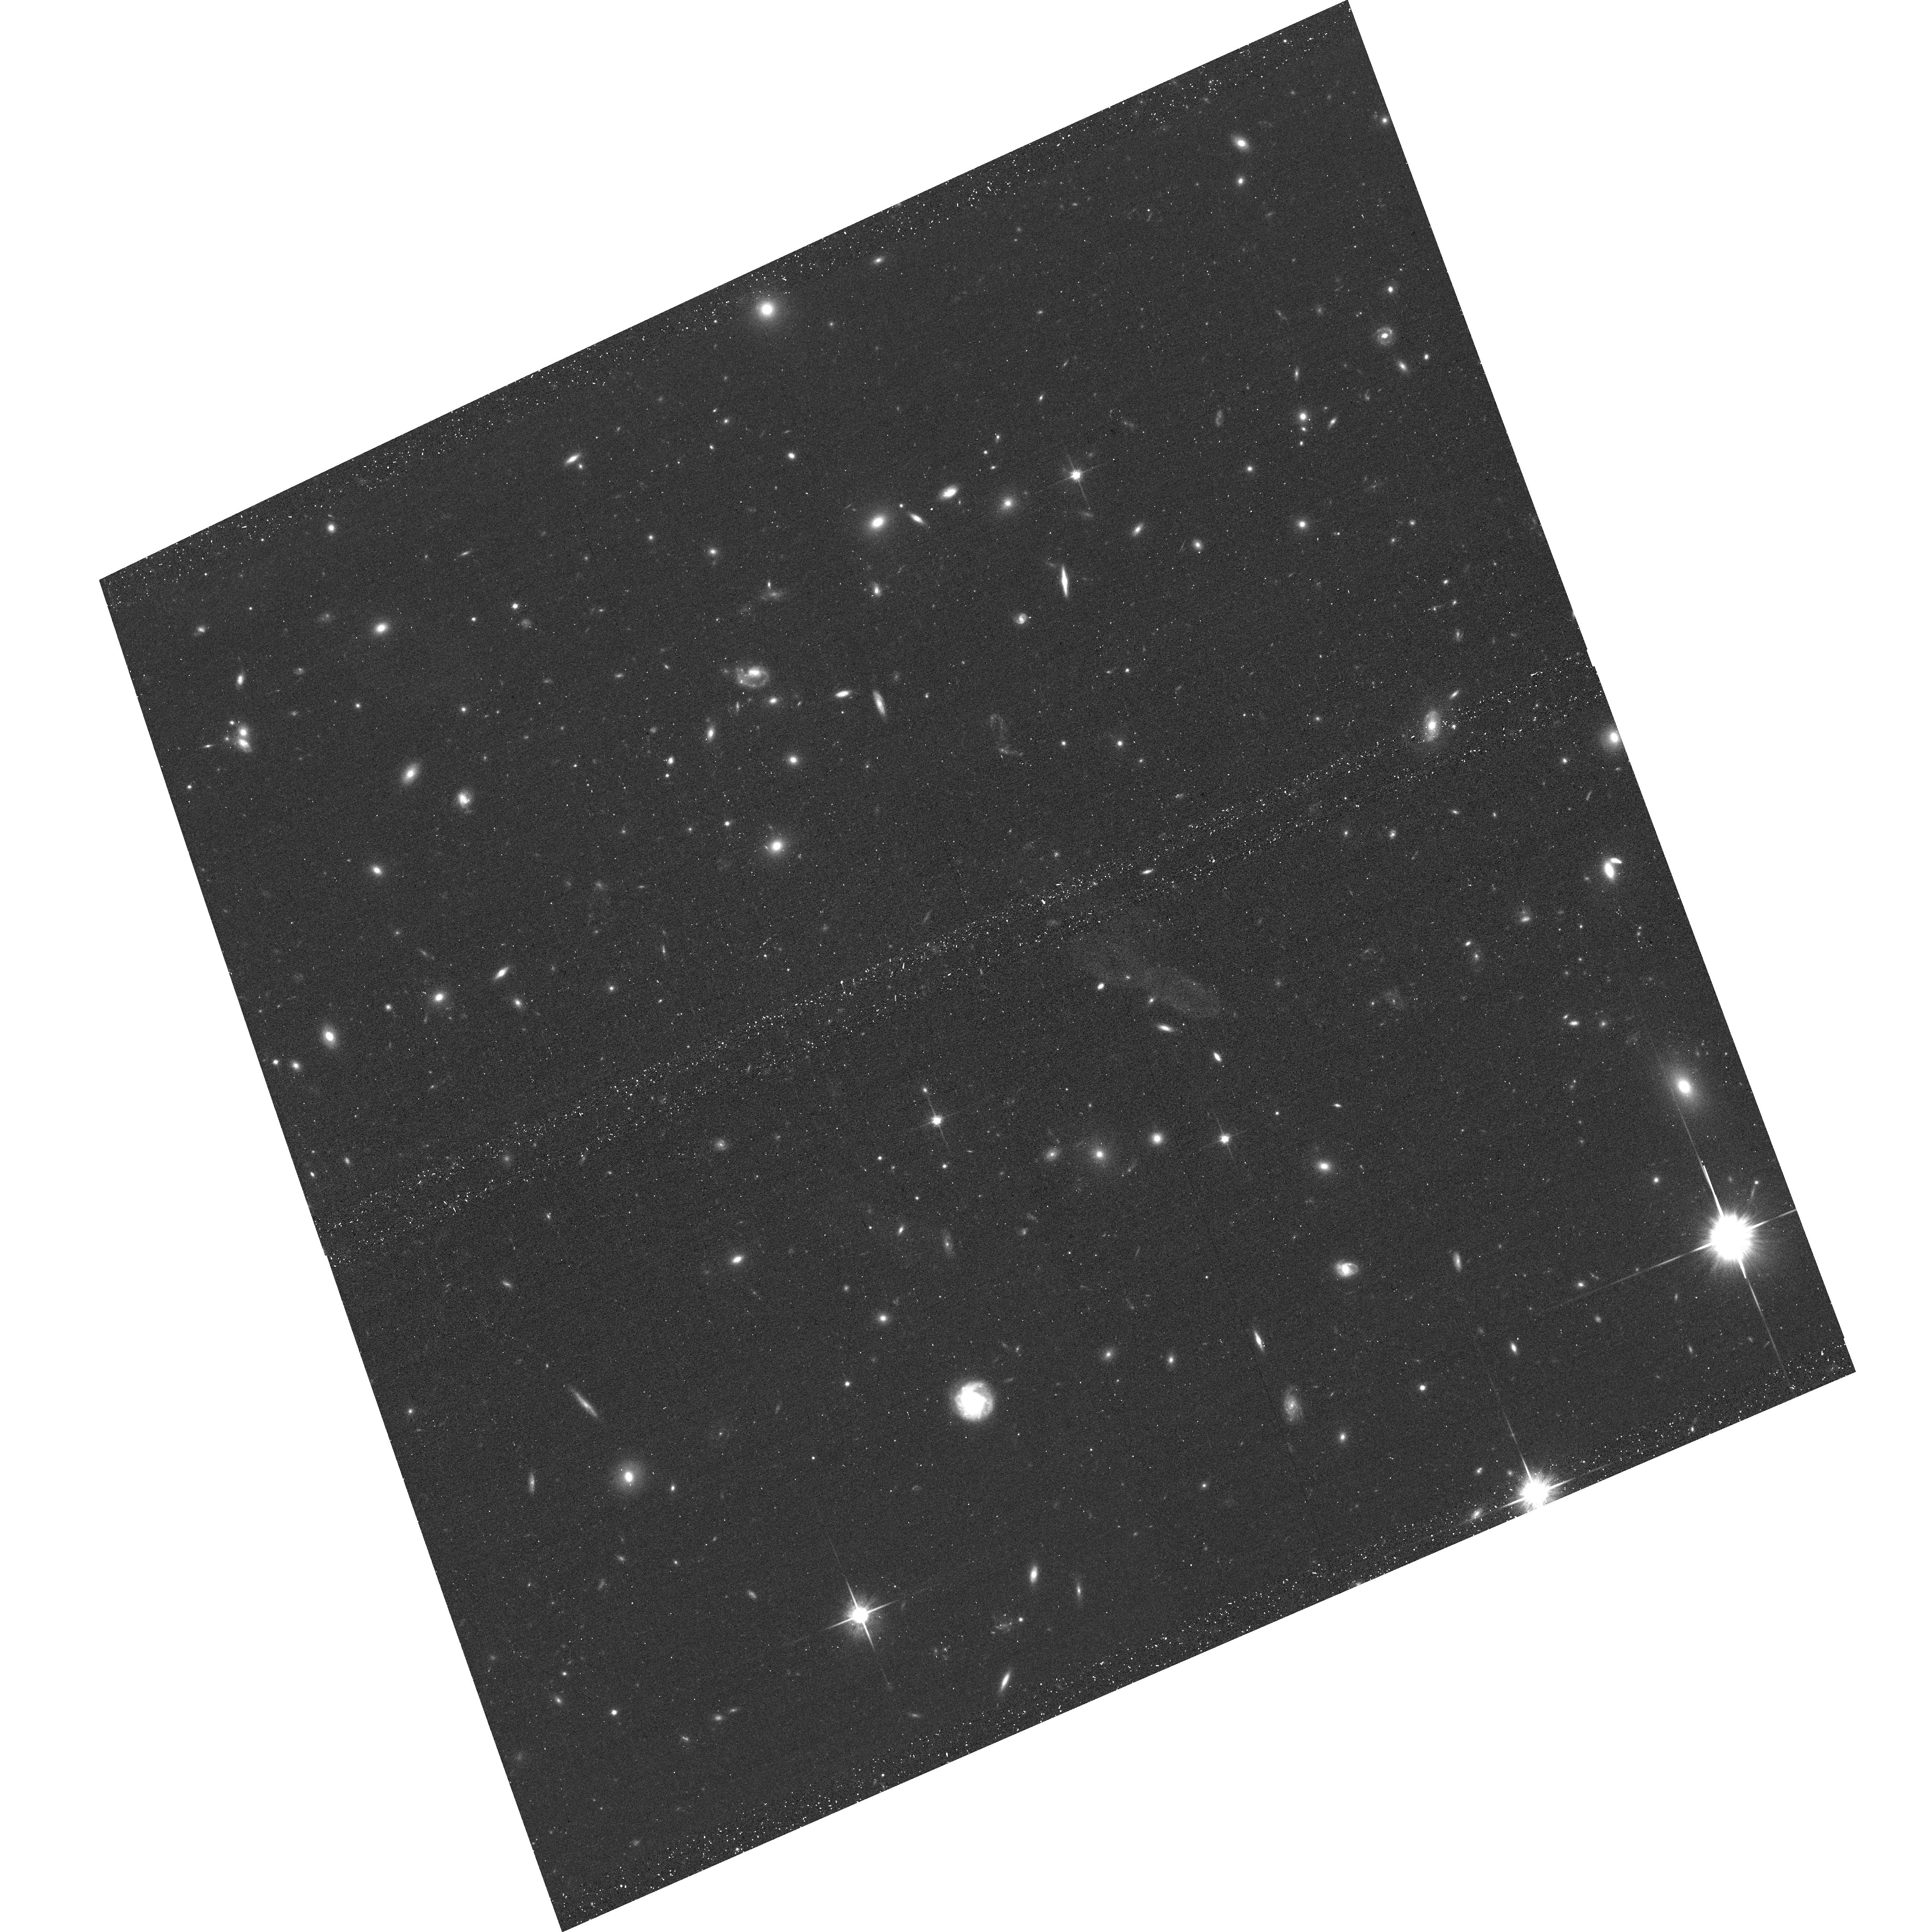
Target: field at RA 342.141°, Dec -44.574°. Instrument: ACS/WFC. Filter: F814W. Exposure: 16 min. Observation ID: hst_16757_08_acs_wfc_f814w_jeny08

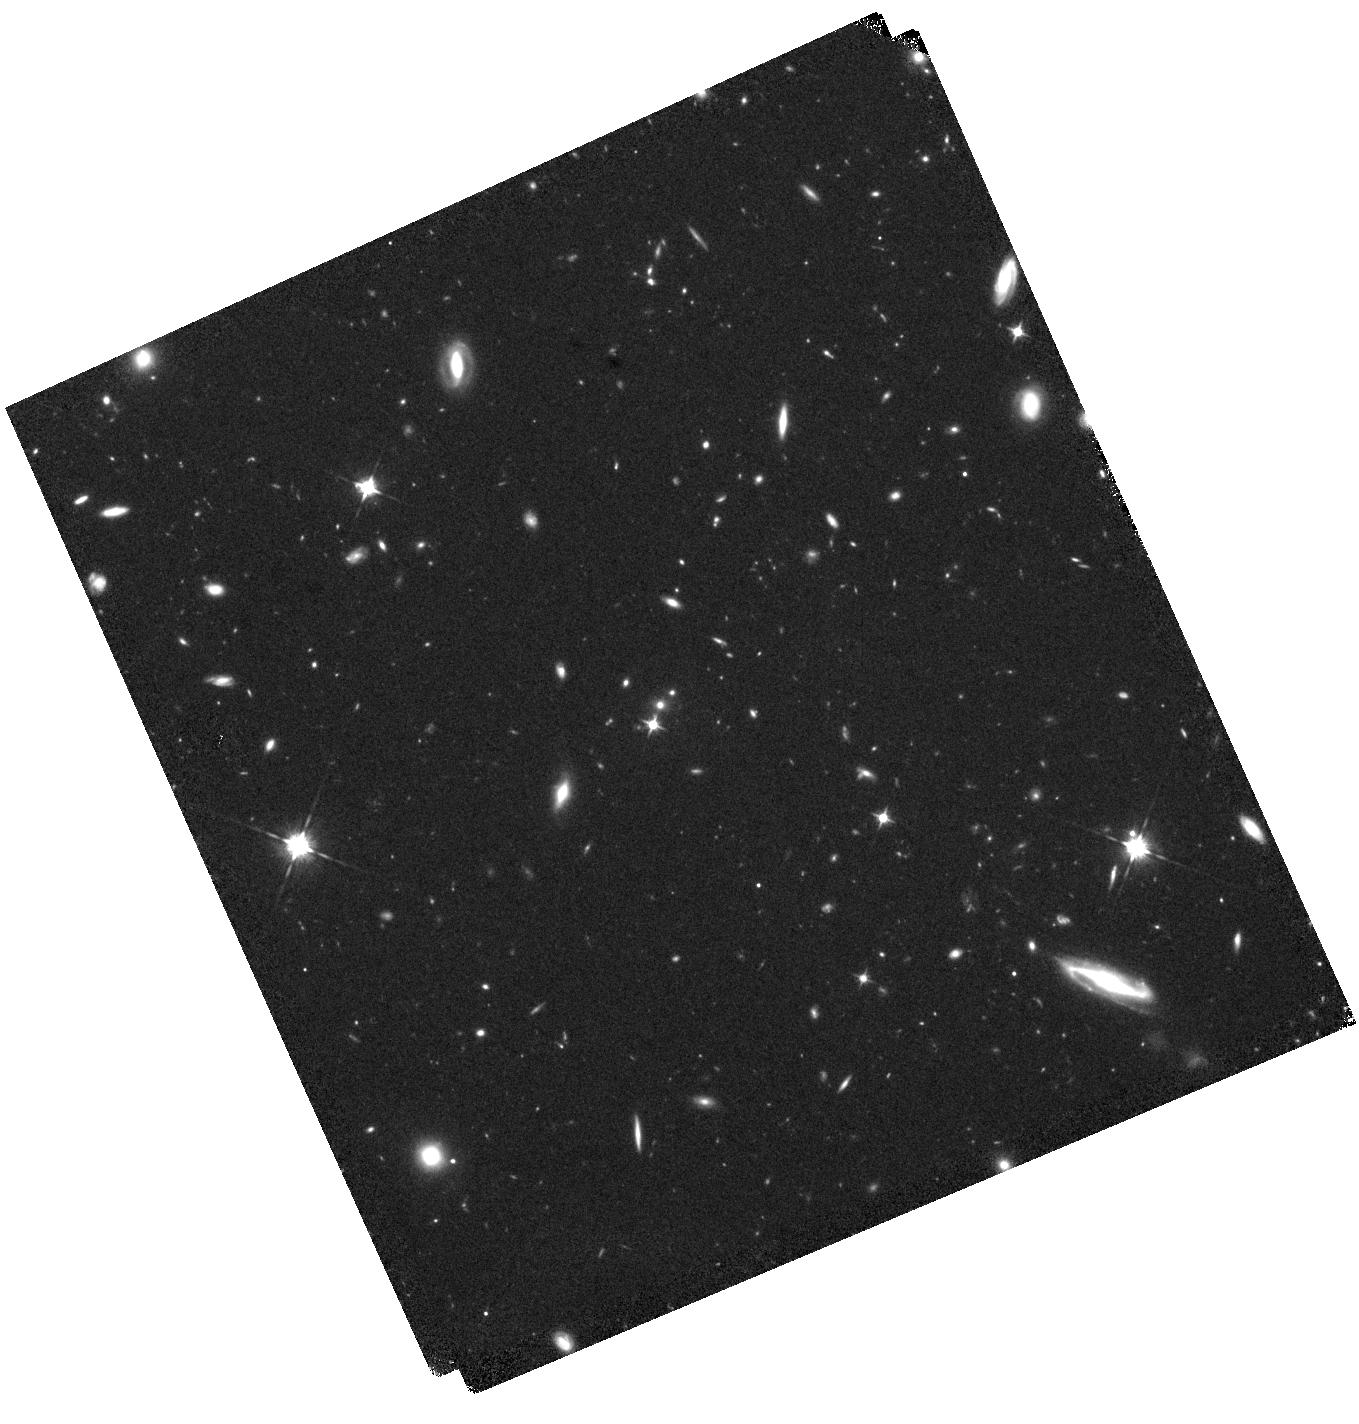
Target: MCS-J0416.1-2403-BRIDGE1. Instrument: WFC3/IR. Filter: F105W. Exposure: 40 min. Observation ID: hst_16757_05_wfc3_ir_f105w_ieny05

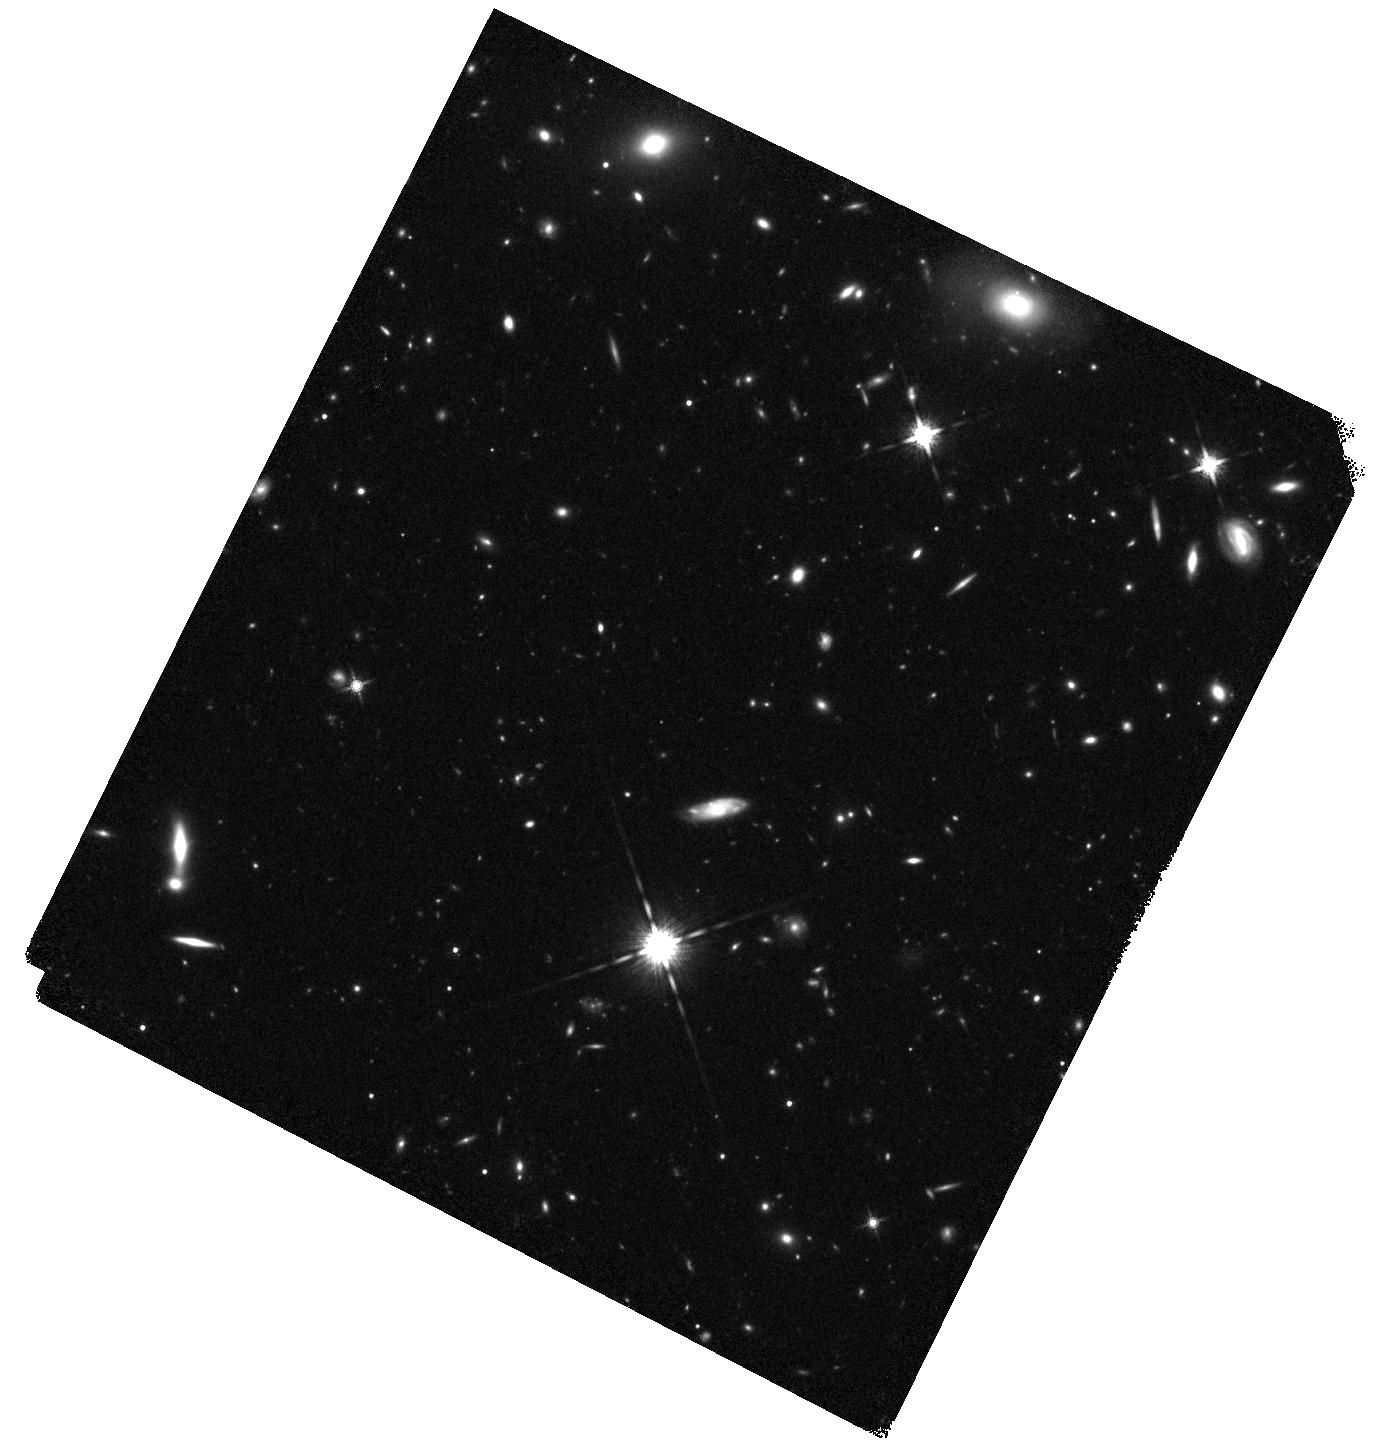
Target: ACO-S-1063-BRIDGE2. Instrument: WFC3/IR. Filter: F160W. Exposure: 40 min. Observation ID: hst_16757_12_wfc3_ir_f160w_ieny12

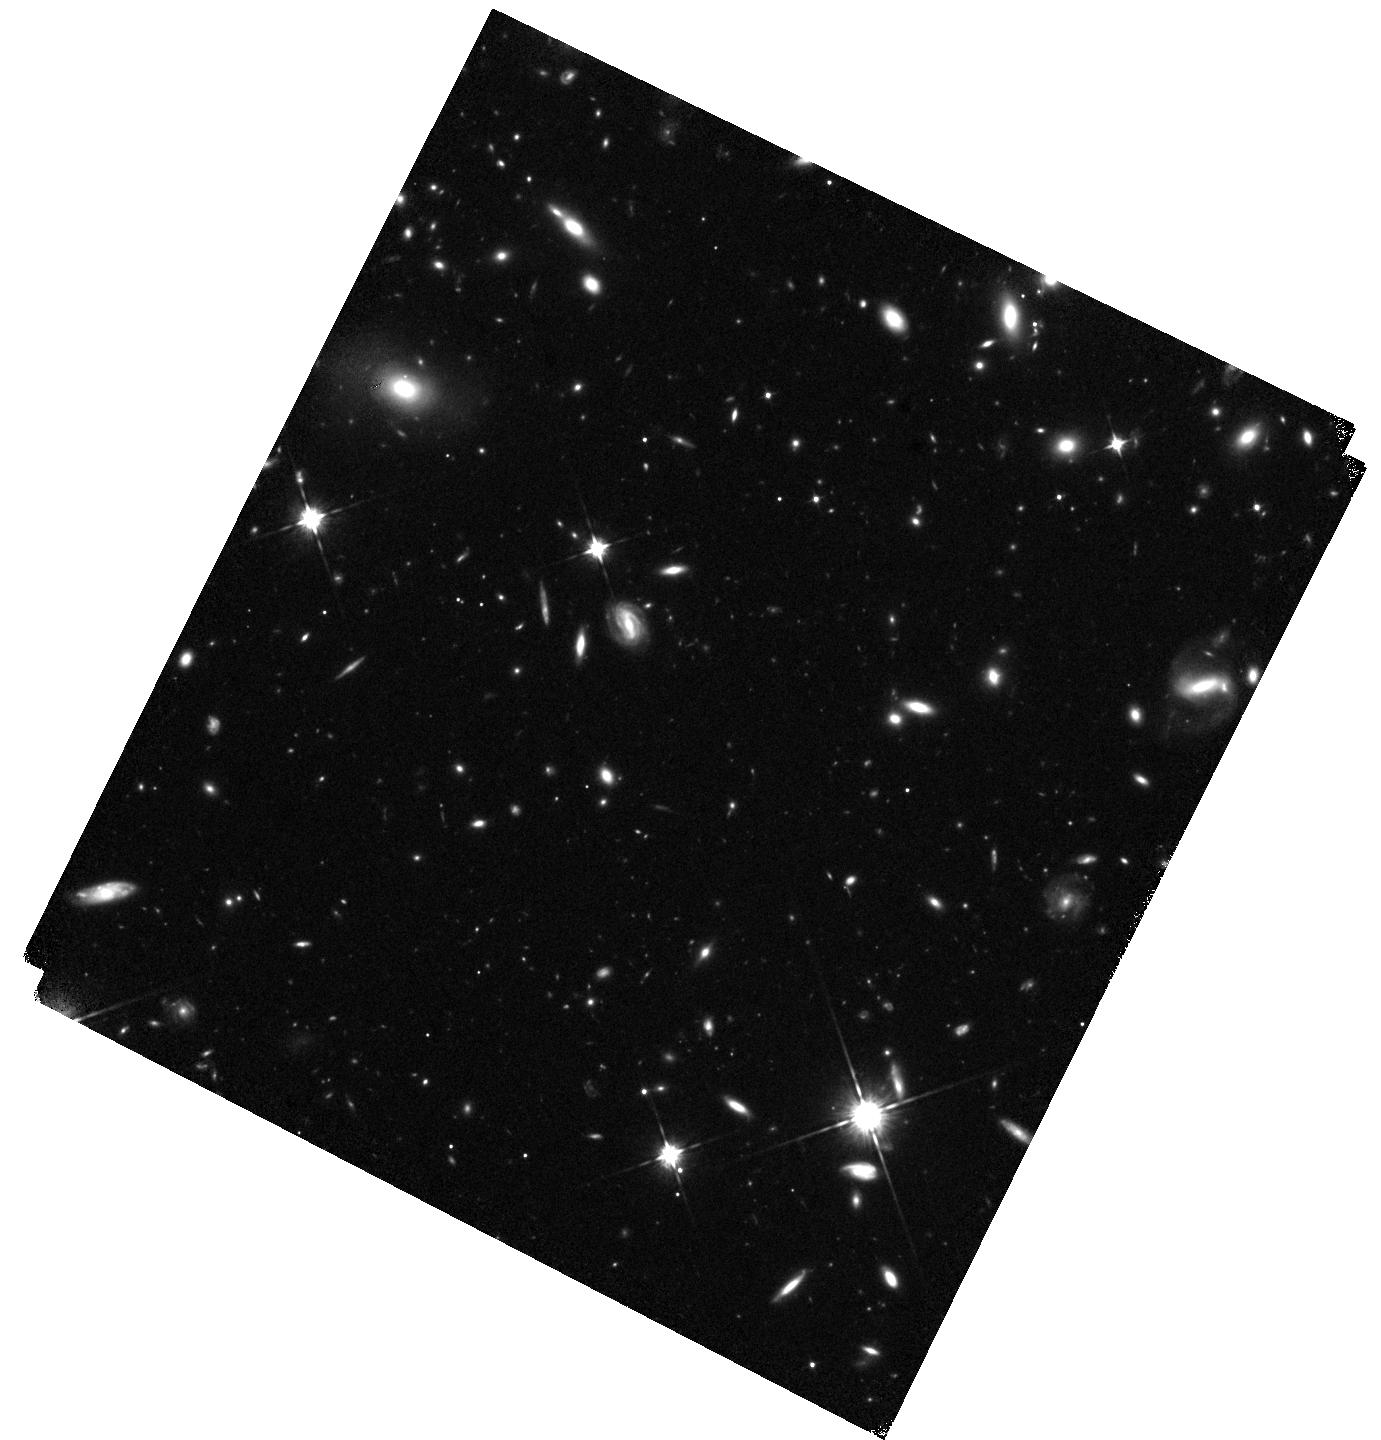
Target: ACO-S-1063-BRIDGE1. Instrument: WFC3/IR. Filter: F105W. Exposure: 40 min. Observation ID: hst_16757_11_wfc3_ir_f105w_ieny11

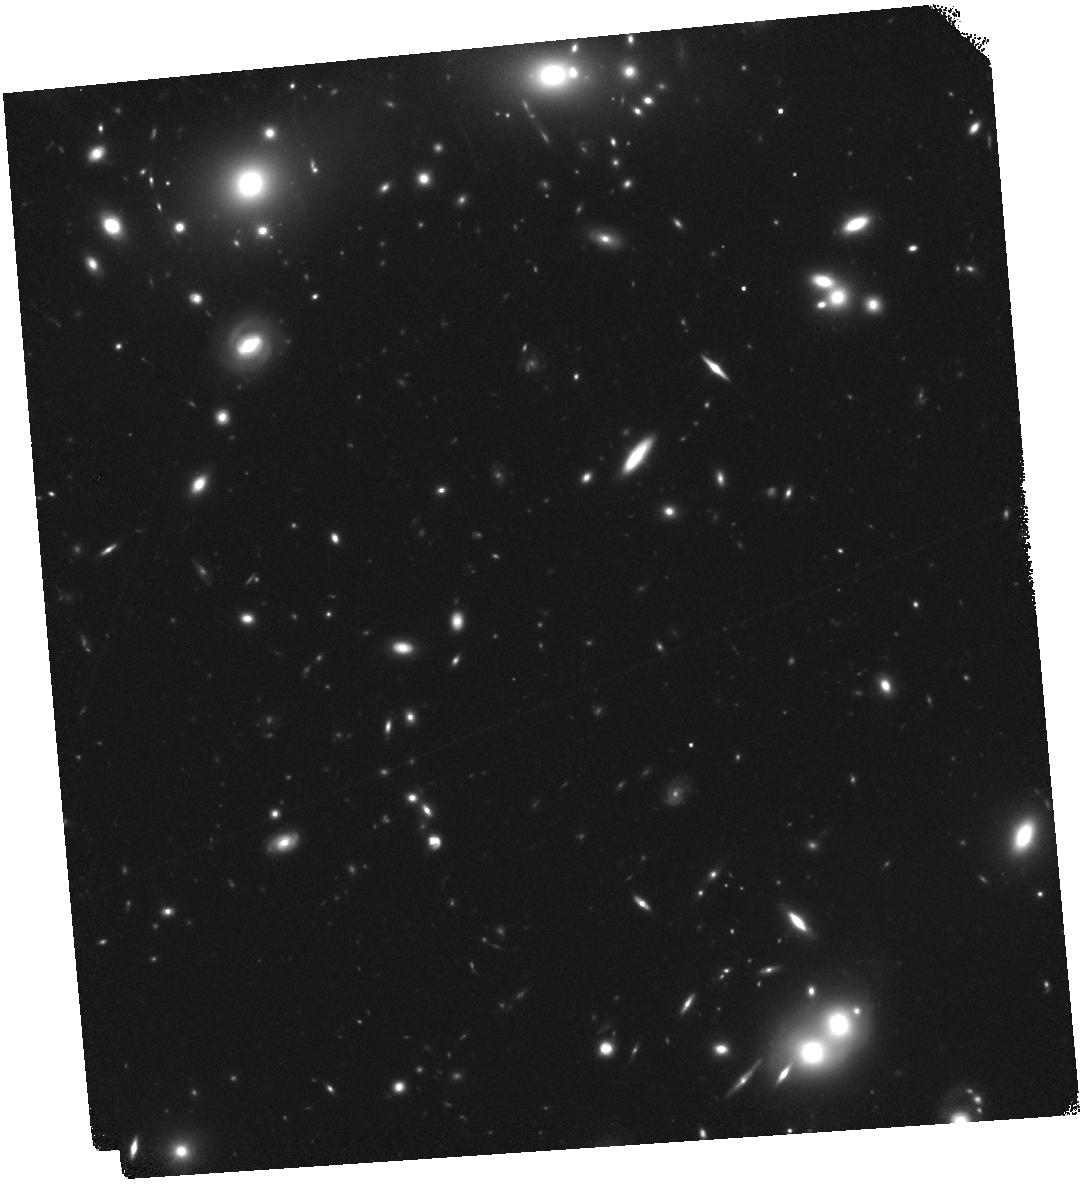
Target: ACO-2744-BRIDGE2. Instrument: WFC3/IR. Filter: F160W. Exposure: 40 min. Observation ID: hst_16757_10_wfc3_ir_f160w_ieny10

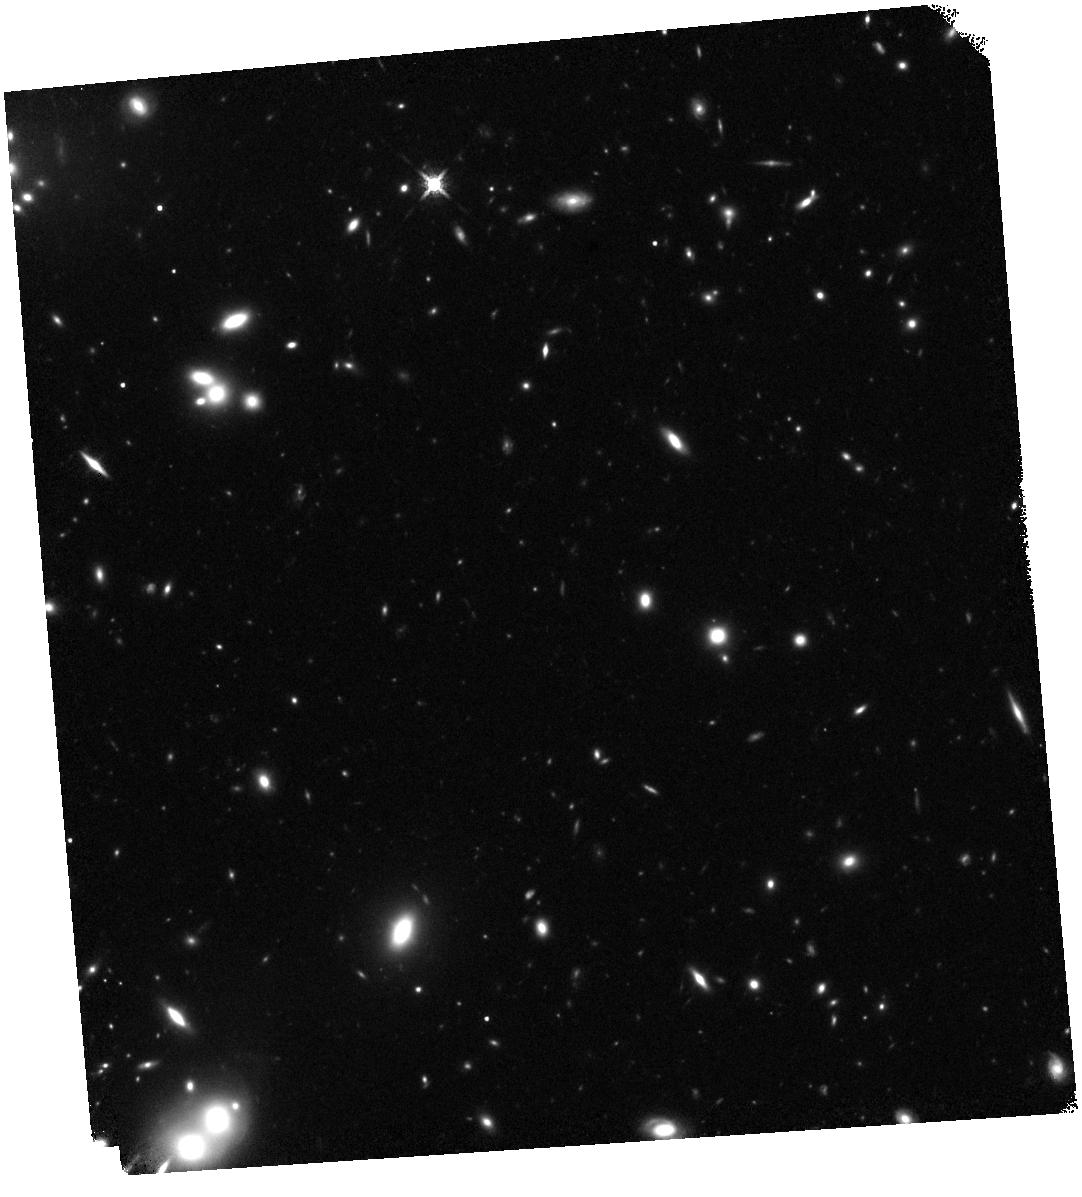
Target: ACO-2744-BRIDGE1. Instrument: WFC3/IR. Filter: F160W. Exposure: 40 min. Observation ID: hst_16757_09_wfc3_ir_f160w_ieny09

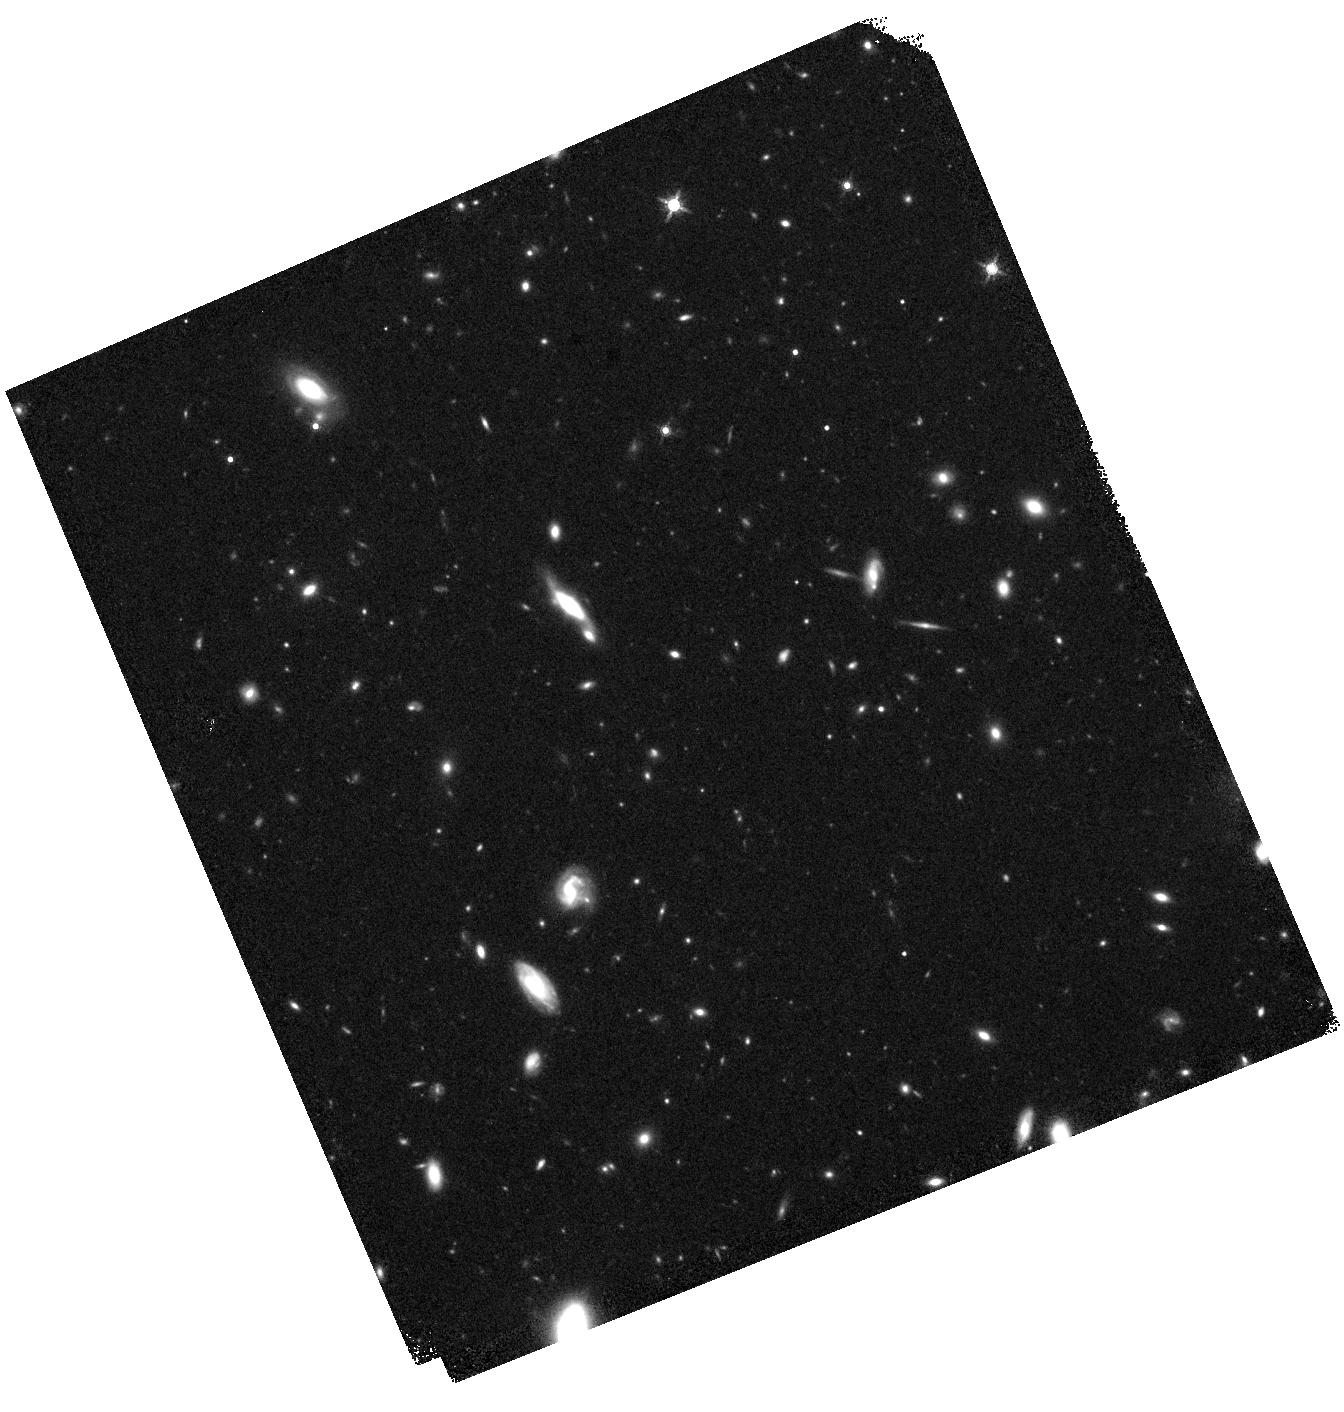
Target: ACO-370-BRIDGE2. Instrument: WFC3/IR. Filter: F160W. Exposure: 18 min. Observation ID: hst_16757_13_wfc3_ir_f160w_ieny13

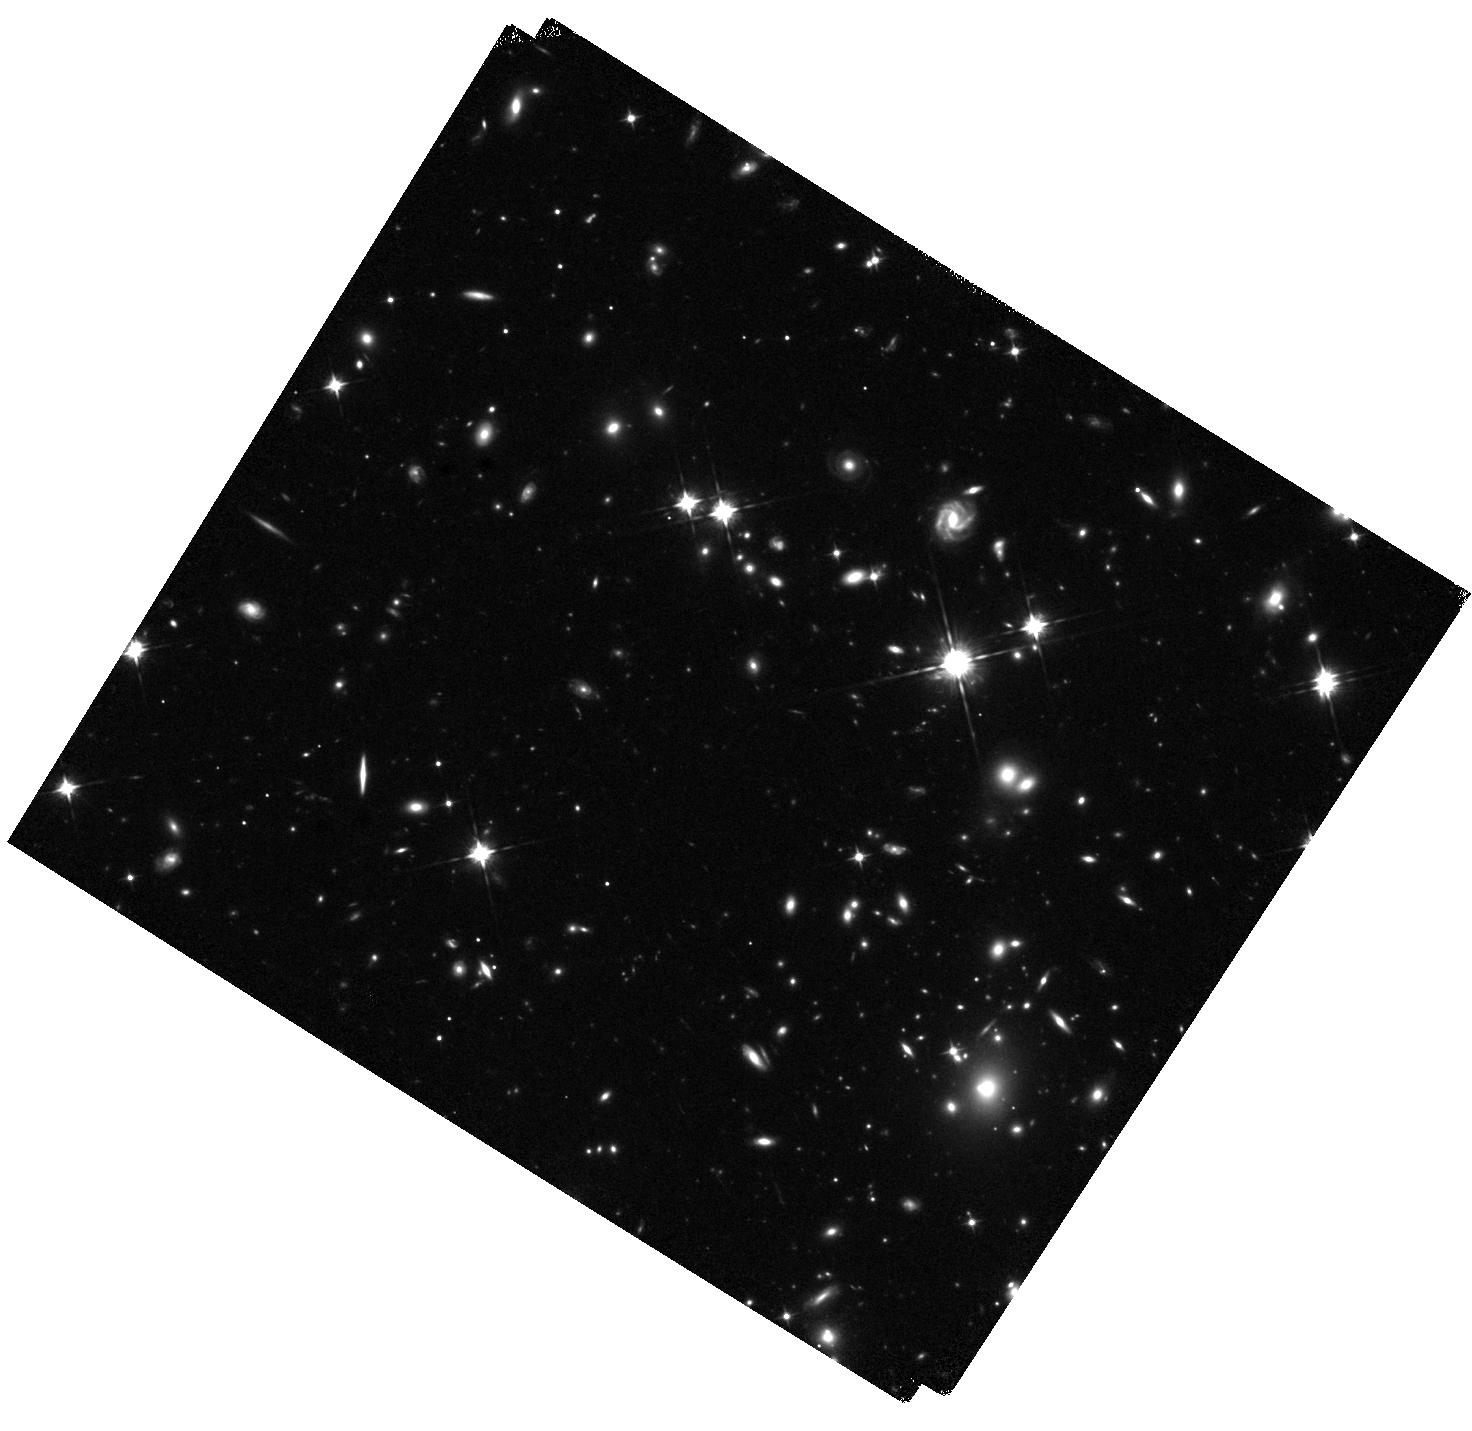
Target: CLG-J0717+3745-BRIDGE2. Instrument: WFC3/IR. Filter: F105W. Exposure: 40 min. Observation ID: hst_16757_04_wfc3_ir_f105w_ieny04

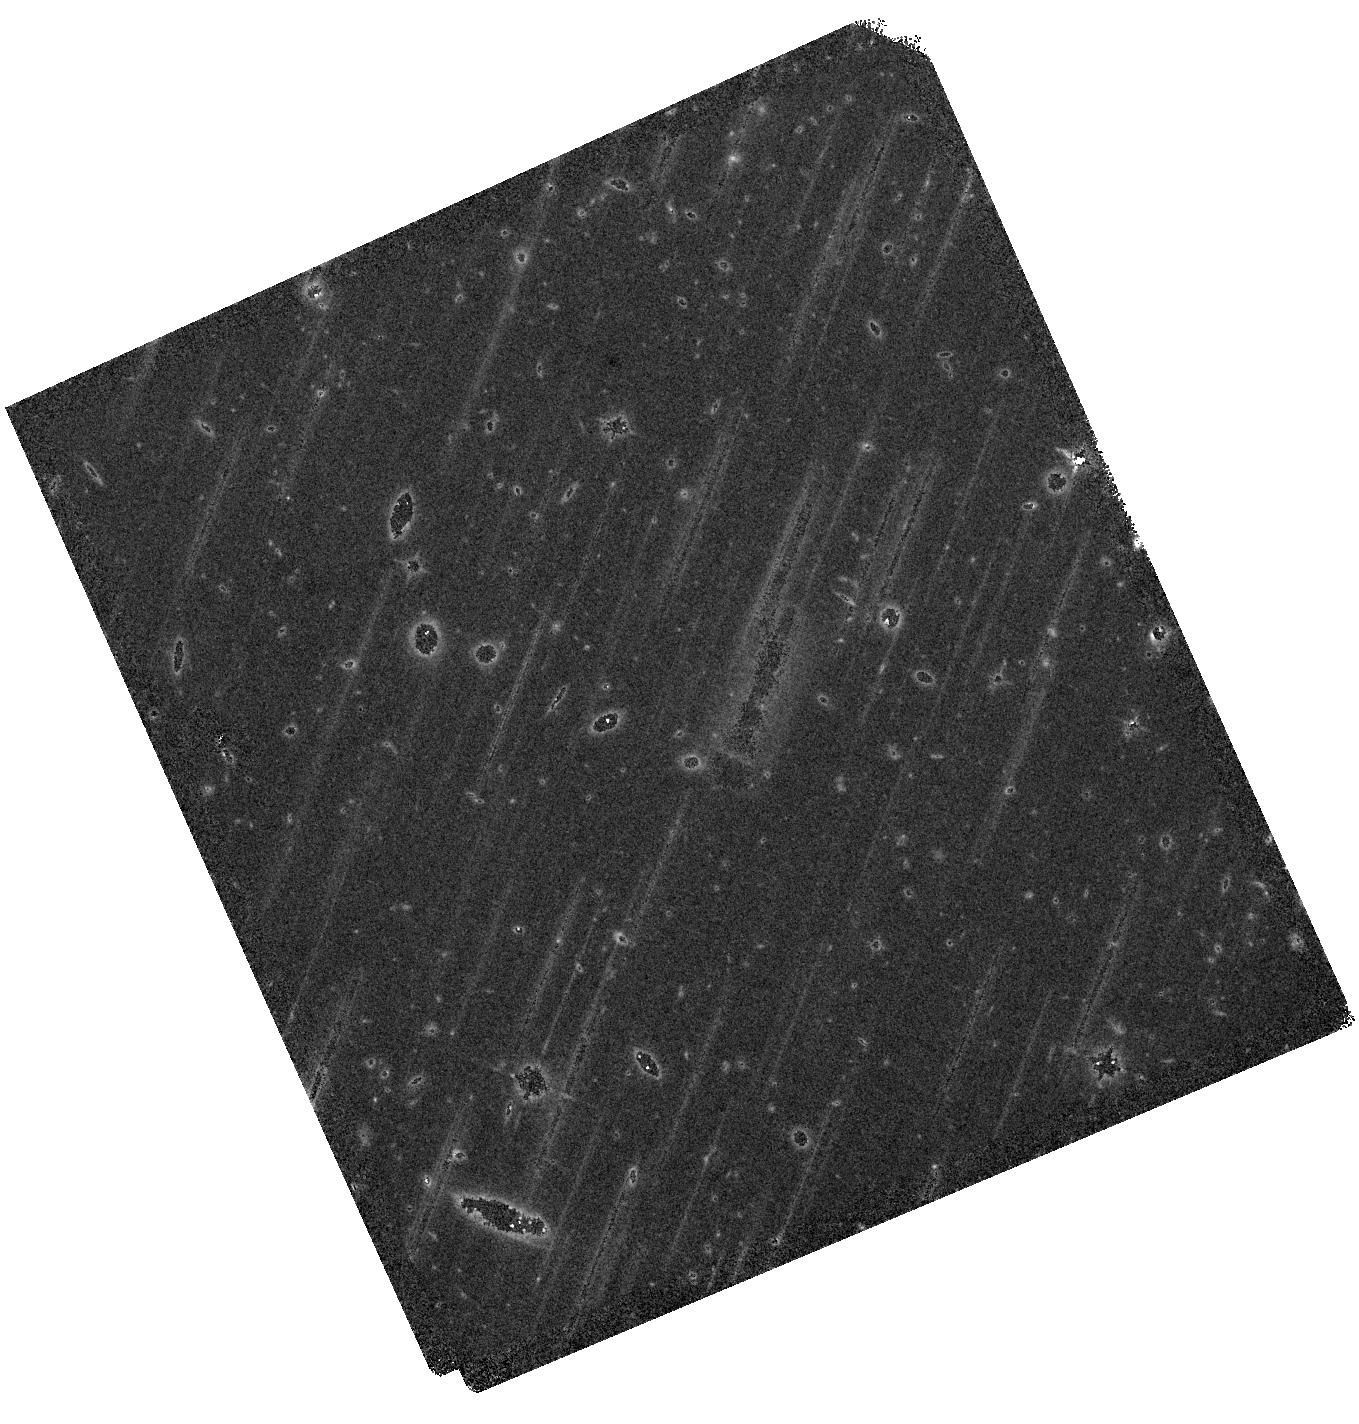
Target: MCS-J0416.1-2403-BRIDGE2. Instrument: WFC3/IR. Filter: F160W. Exposure: 40 min. Observation ID: hst_16757_06_wfc3_ir_f160w_ieny06

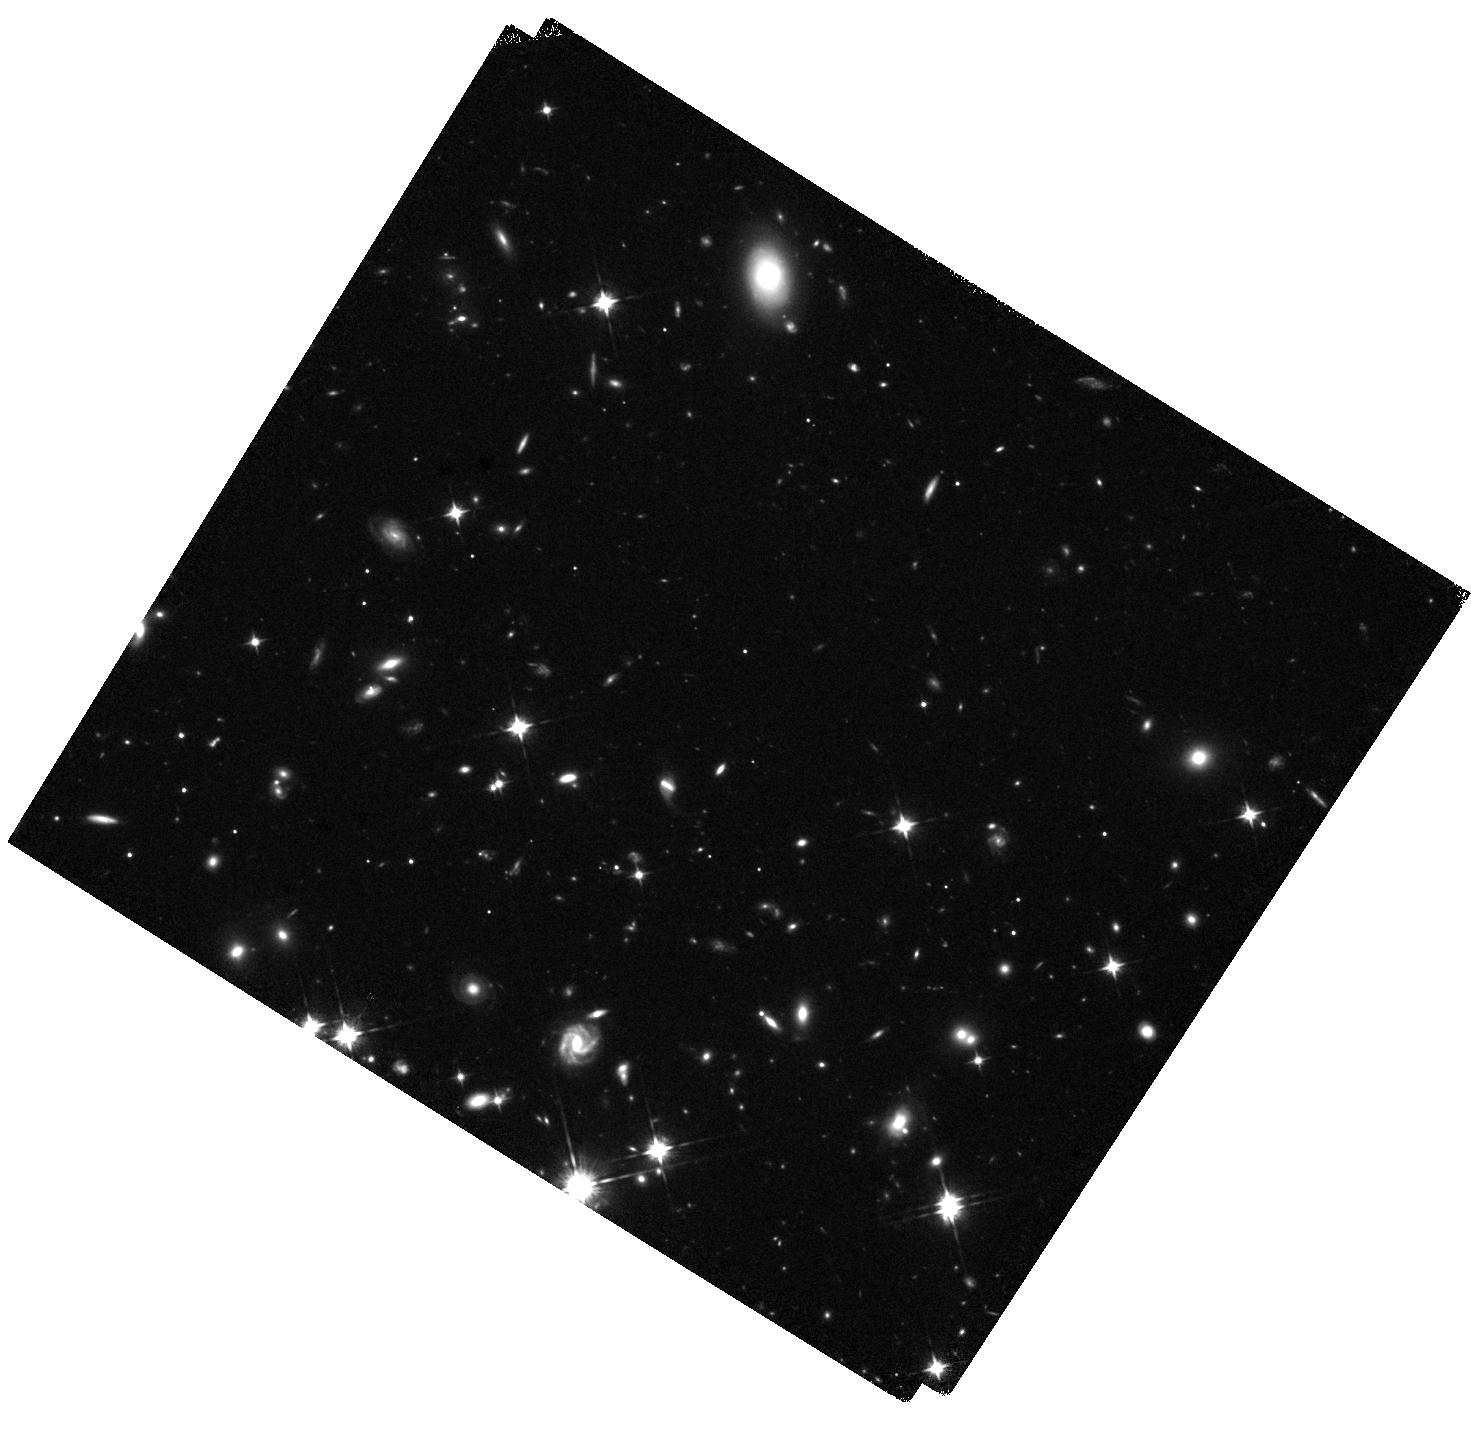
Target: CLG-J0717+3745-BRIDGE1. Instrument: WFC3/IR. Filter: F105W. Exposure: 40 min. Observation ID: hst_16757_03_wfc3_ir_f105w_ieny03

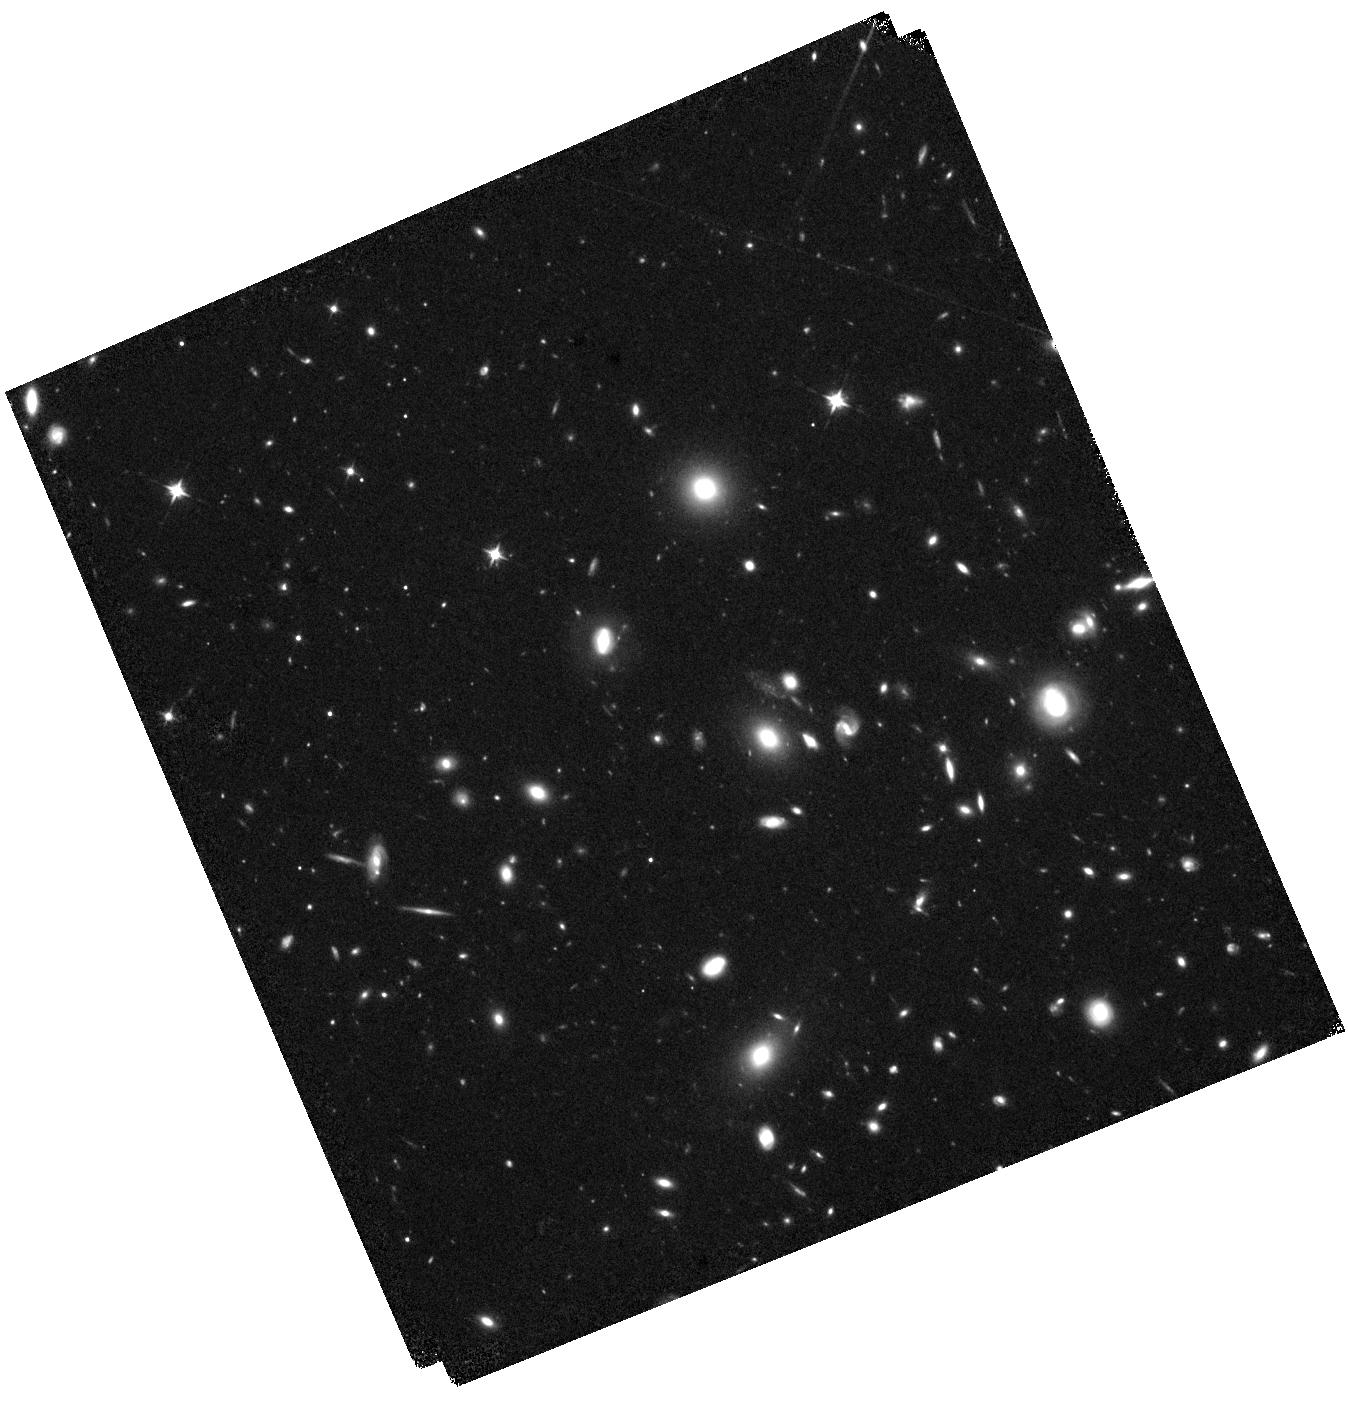
Target: ACO-370-BRIDGE1. Instrument: WFC3/IR. Filter: F105W. Exposure: 37 min. Observation ID: hst_16757_01_wfc3_ir_f105w_ieny01

Intracluster Light in the Frontier Fields (PI: Gonzalez, Anthony Hernan)

We propose a 20 orbit WFC3/IR campaign in the environs of HST Frontier Field (HFF) clusters to obtain the most comprehensive view to date of the intracluster stellar population and total baryon content in massive galaxy clusters. Our program builds upon the existing investment in the HFFs to provide contiguous coverage out to ~3 Mpc from the cluster center. We will use these data sets to make the first determination of the total stellar content, including the intracluster light (ICL), out to >0.65 r200 for each of the HFF clusters, directly constraining the extent to which the cluster galaxy population is altered by processes leading to ICL formation, and the radii over which these process are important. We will also compare the spatial distributions of the ICL, intracluster medium, galaxies, and dark matter within the central 300 kpc to establish whether the observed low scatter in the radial gas-to-stellar ratio masks underlying small scale variations due to various processeses such as ram pressure stripping, winds, and tidal stripping. This comparison will also test the recent assertion that the ICL is a highly robust tracer of the underlying mass distribution (based on work at smaller radii), and whether the ICL can be used by future missions such as Euclid and Roman to measure cluster mass distributions. Finally, we expect to be able to detect signatures of the splashback radius in at least some of these clusters, which we will use in conjunction with weak lensing masses to measure cluster mass accretion rates. Literature results for the HFF cluster MACS J1149.5+2223 demonstrate the feasibility of this program.